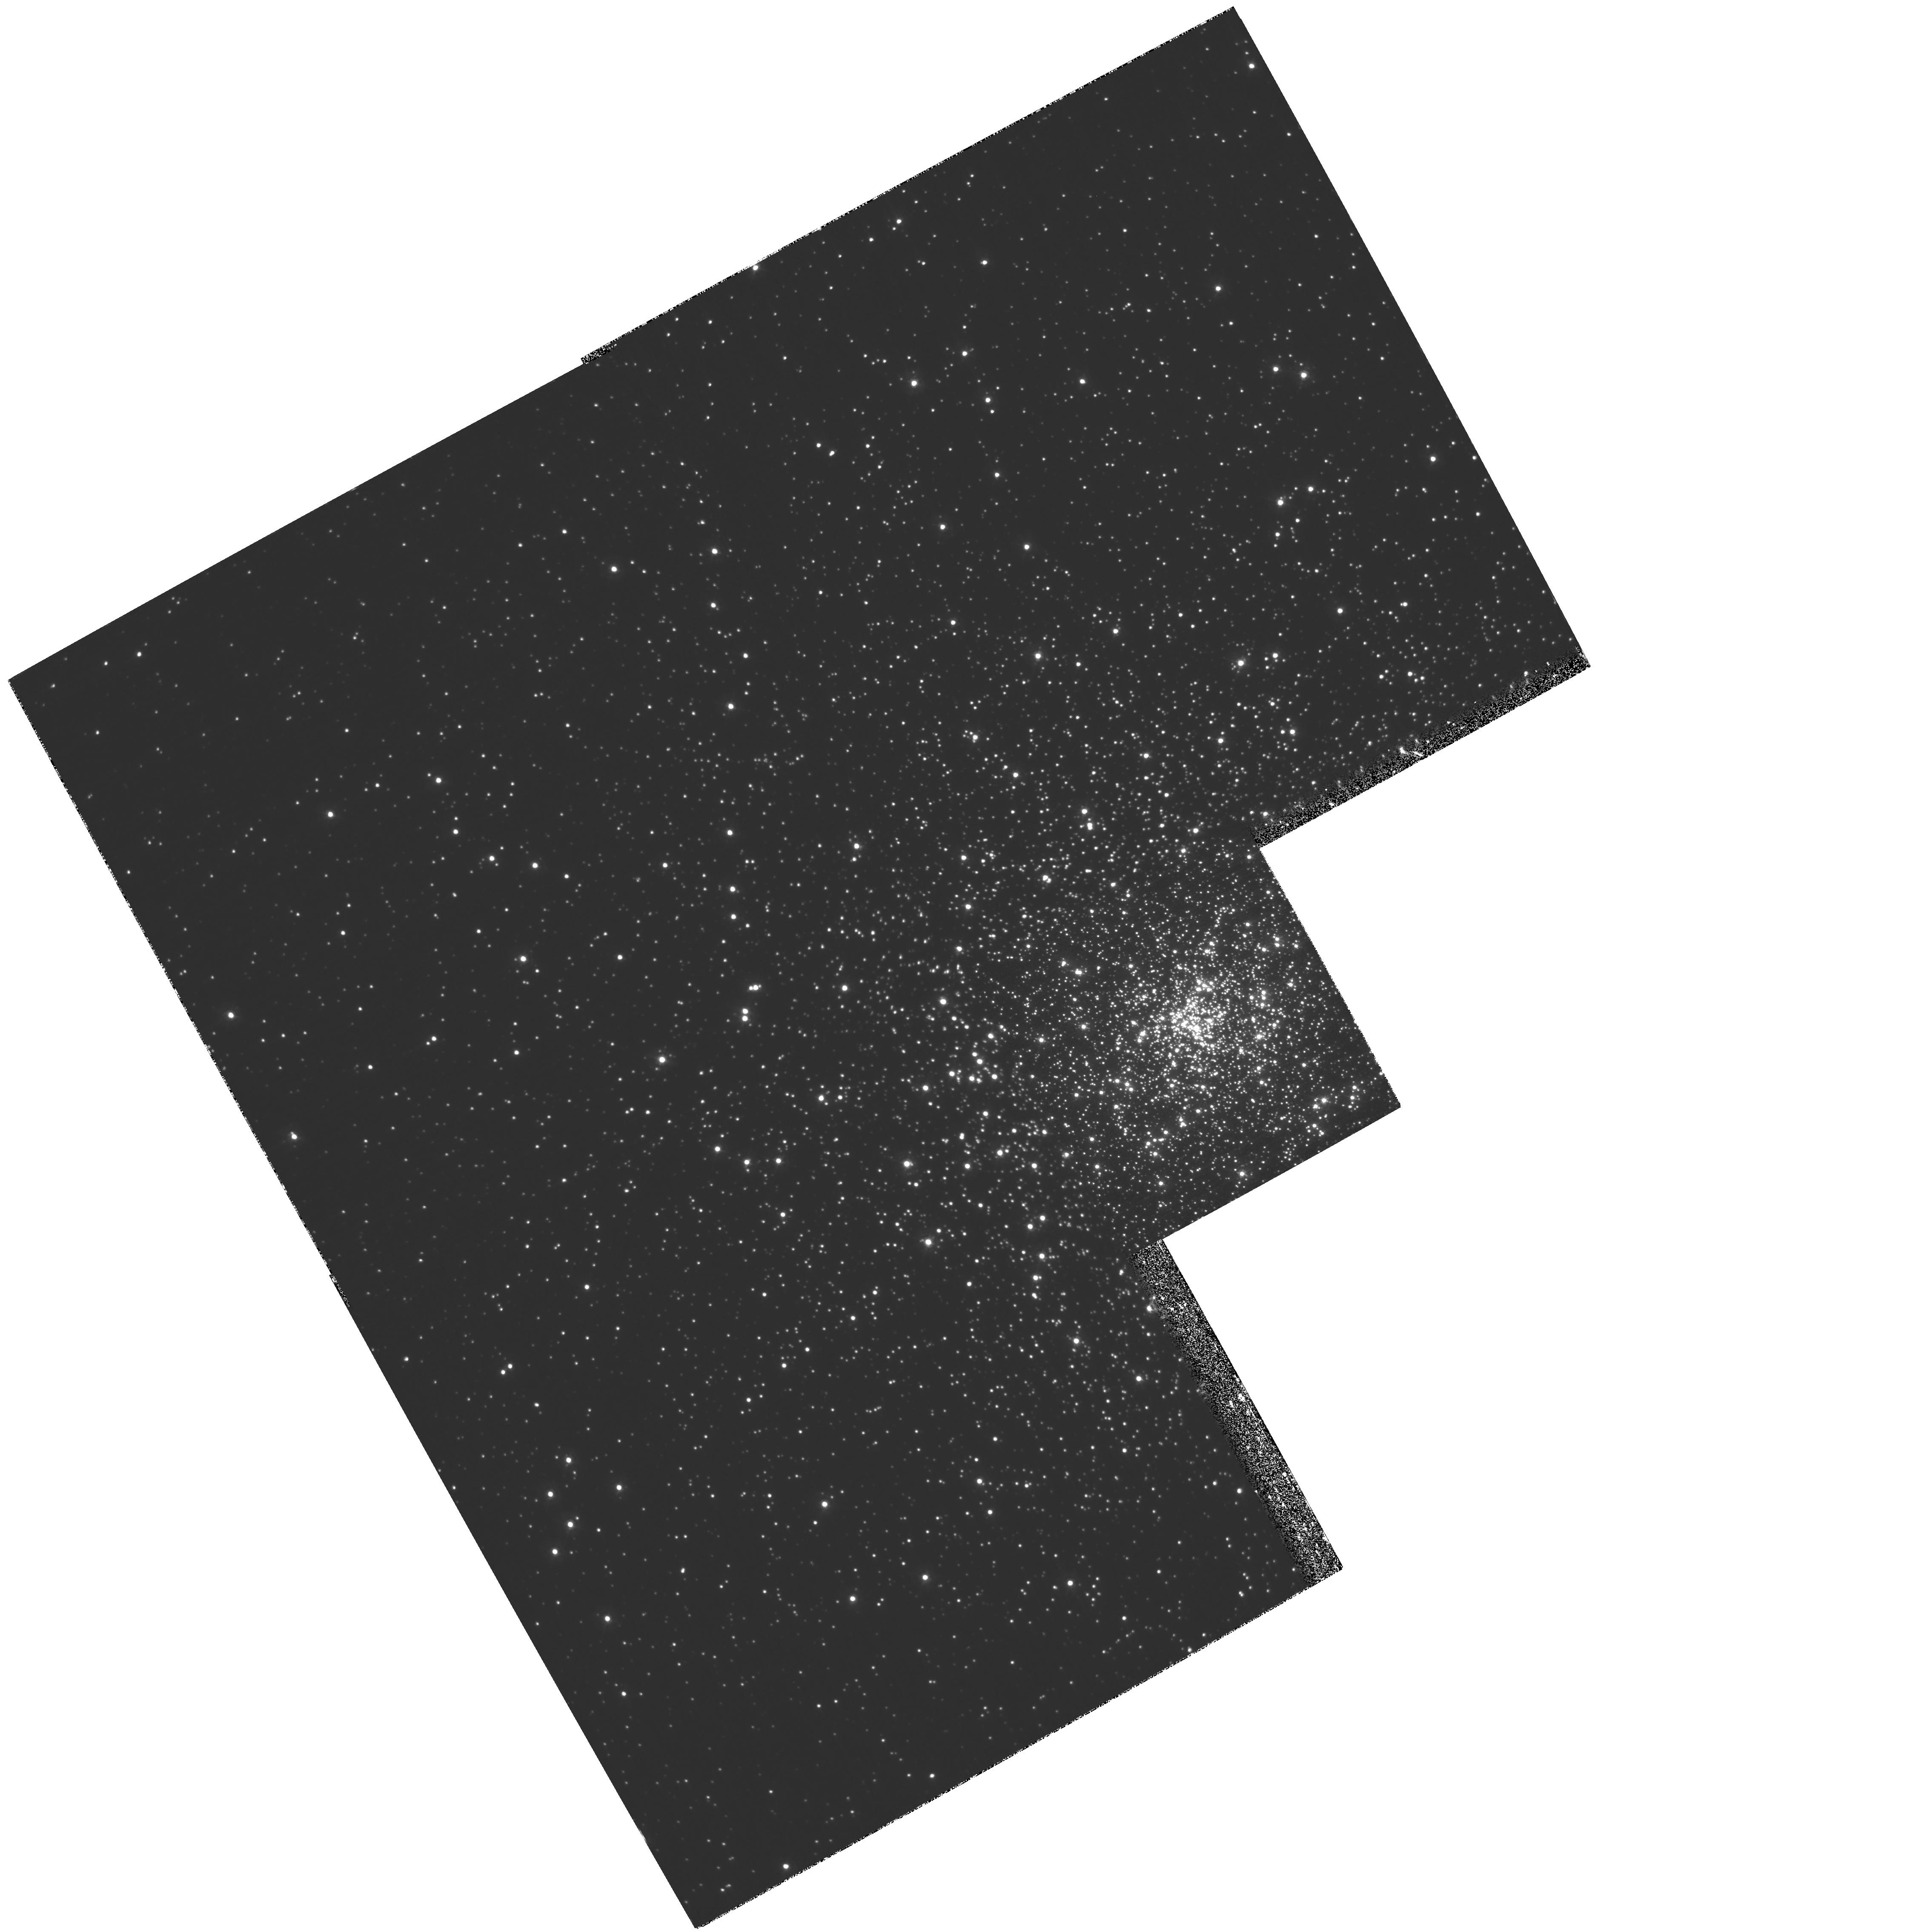
Target: NGC7099
Instrument: WFPC2/PC
Filter: F336W
Exposure: 2.1 h
Observation ID: hst_7379_01_wfpc2_pc_f336w_u5fw01

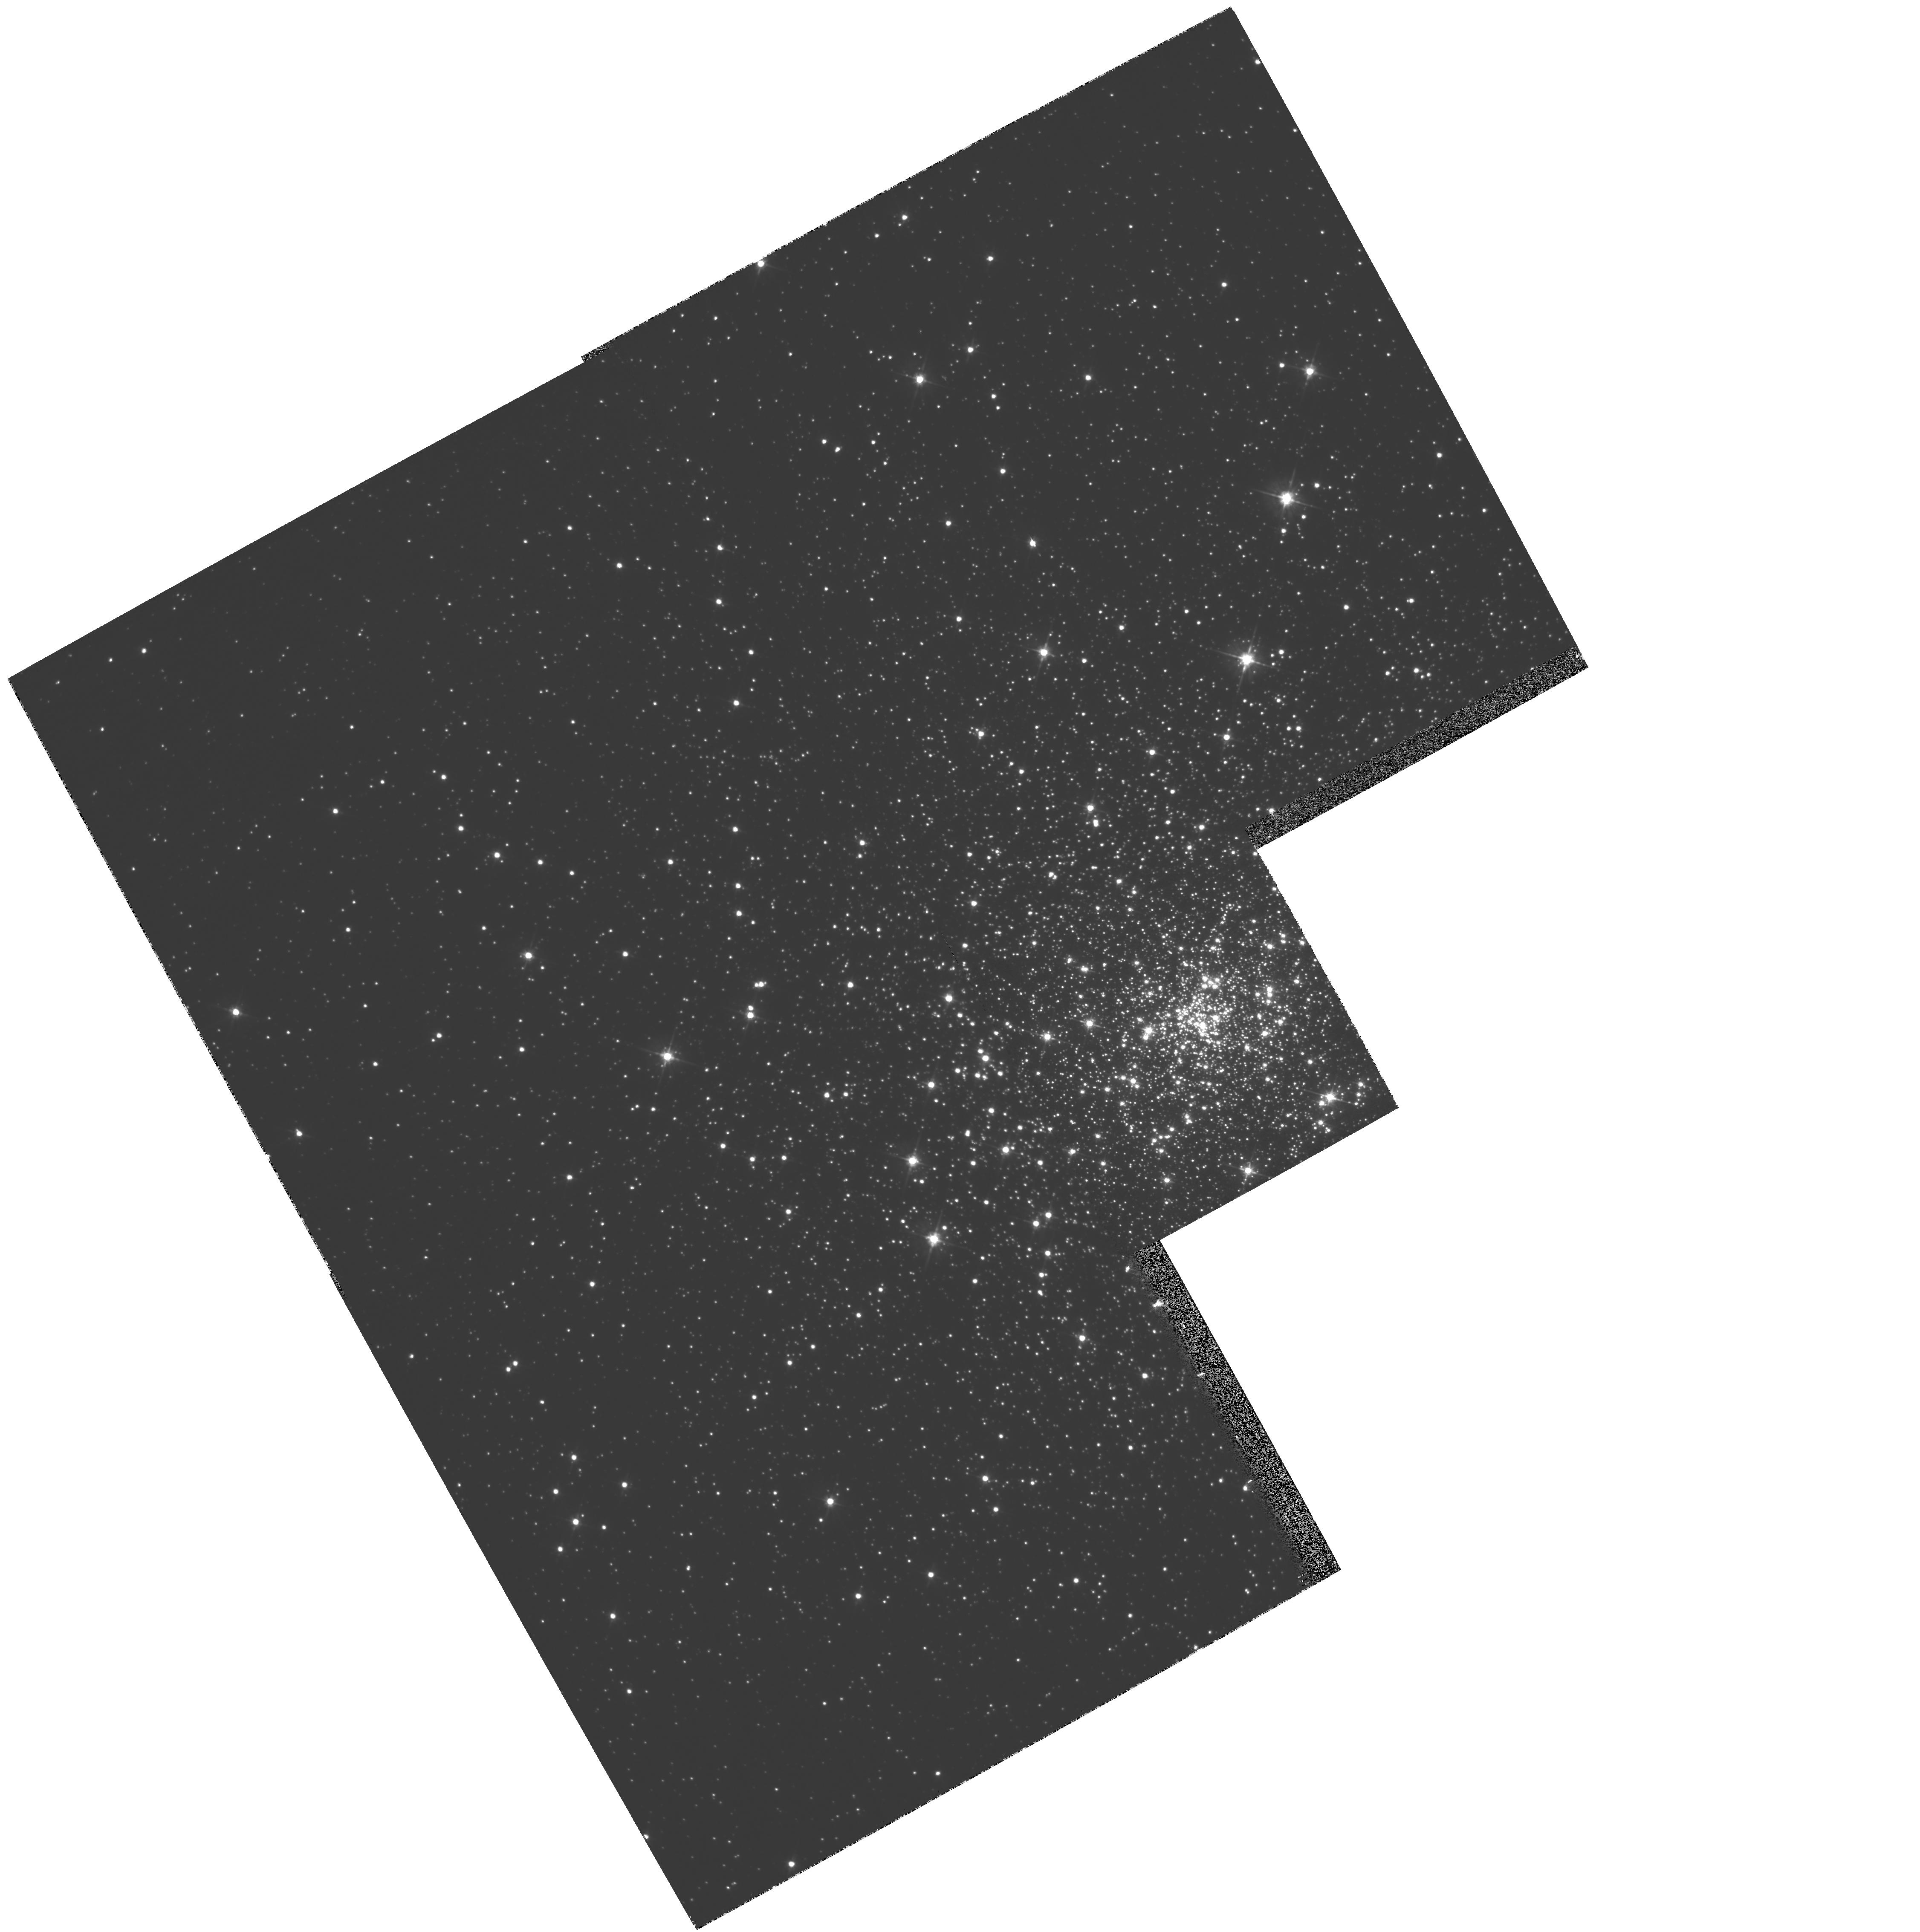
Target: NGC7099
Instrument: WFPC2/PC
Filter: F555W
Exposure: 5 min
Observation ID: hst_7379_02_wfpc2_pc_f555w_u5fw02

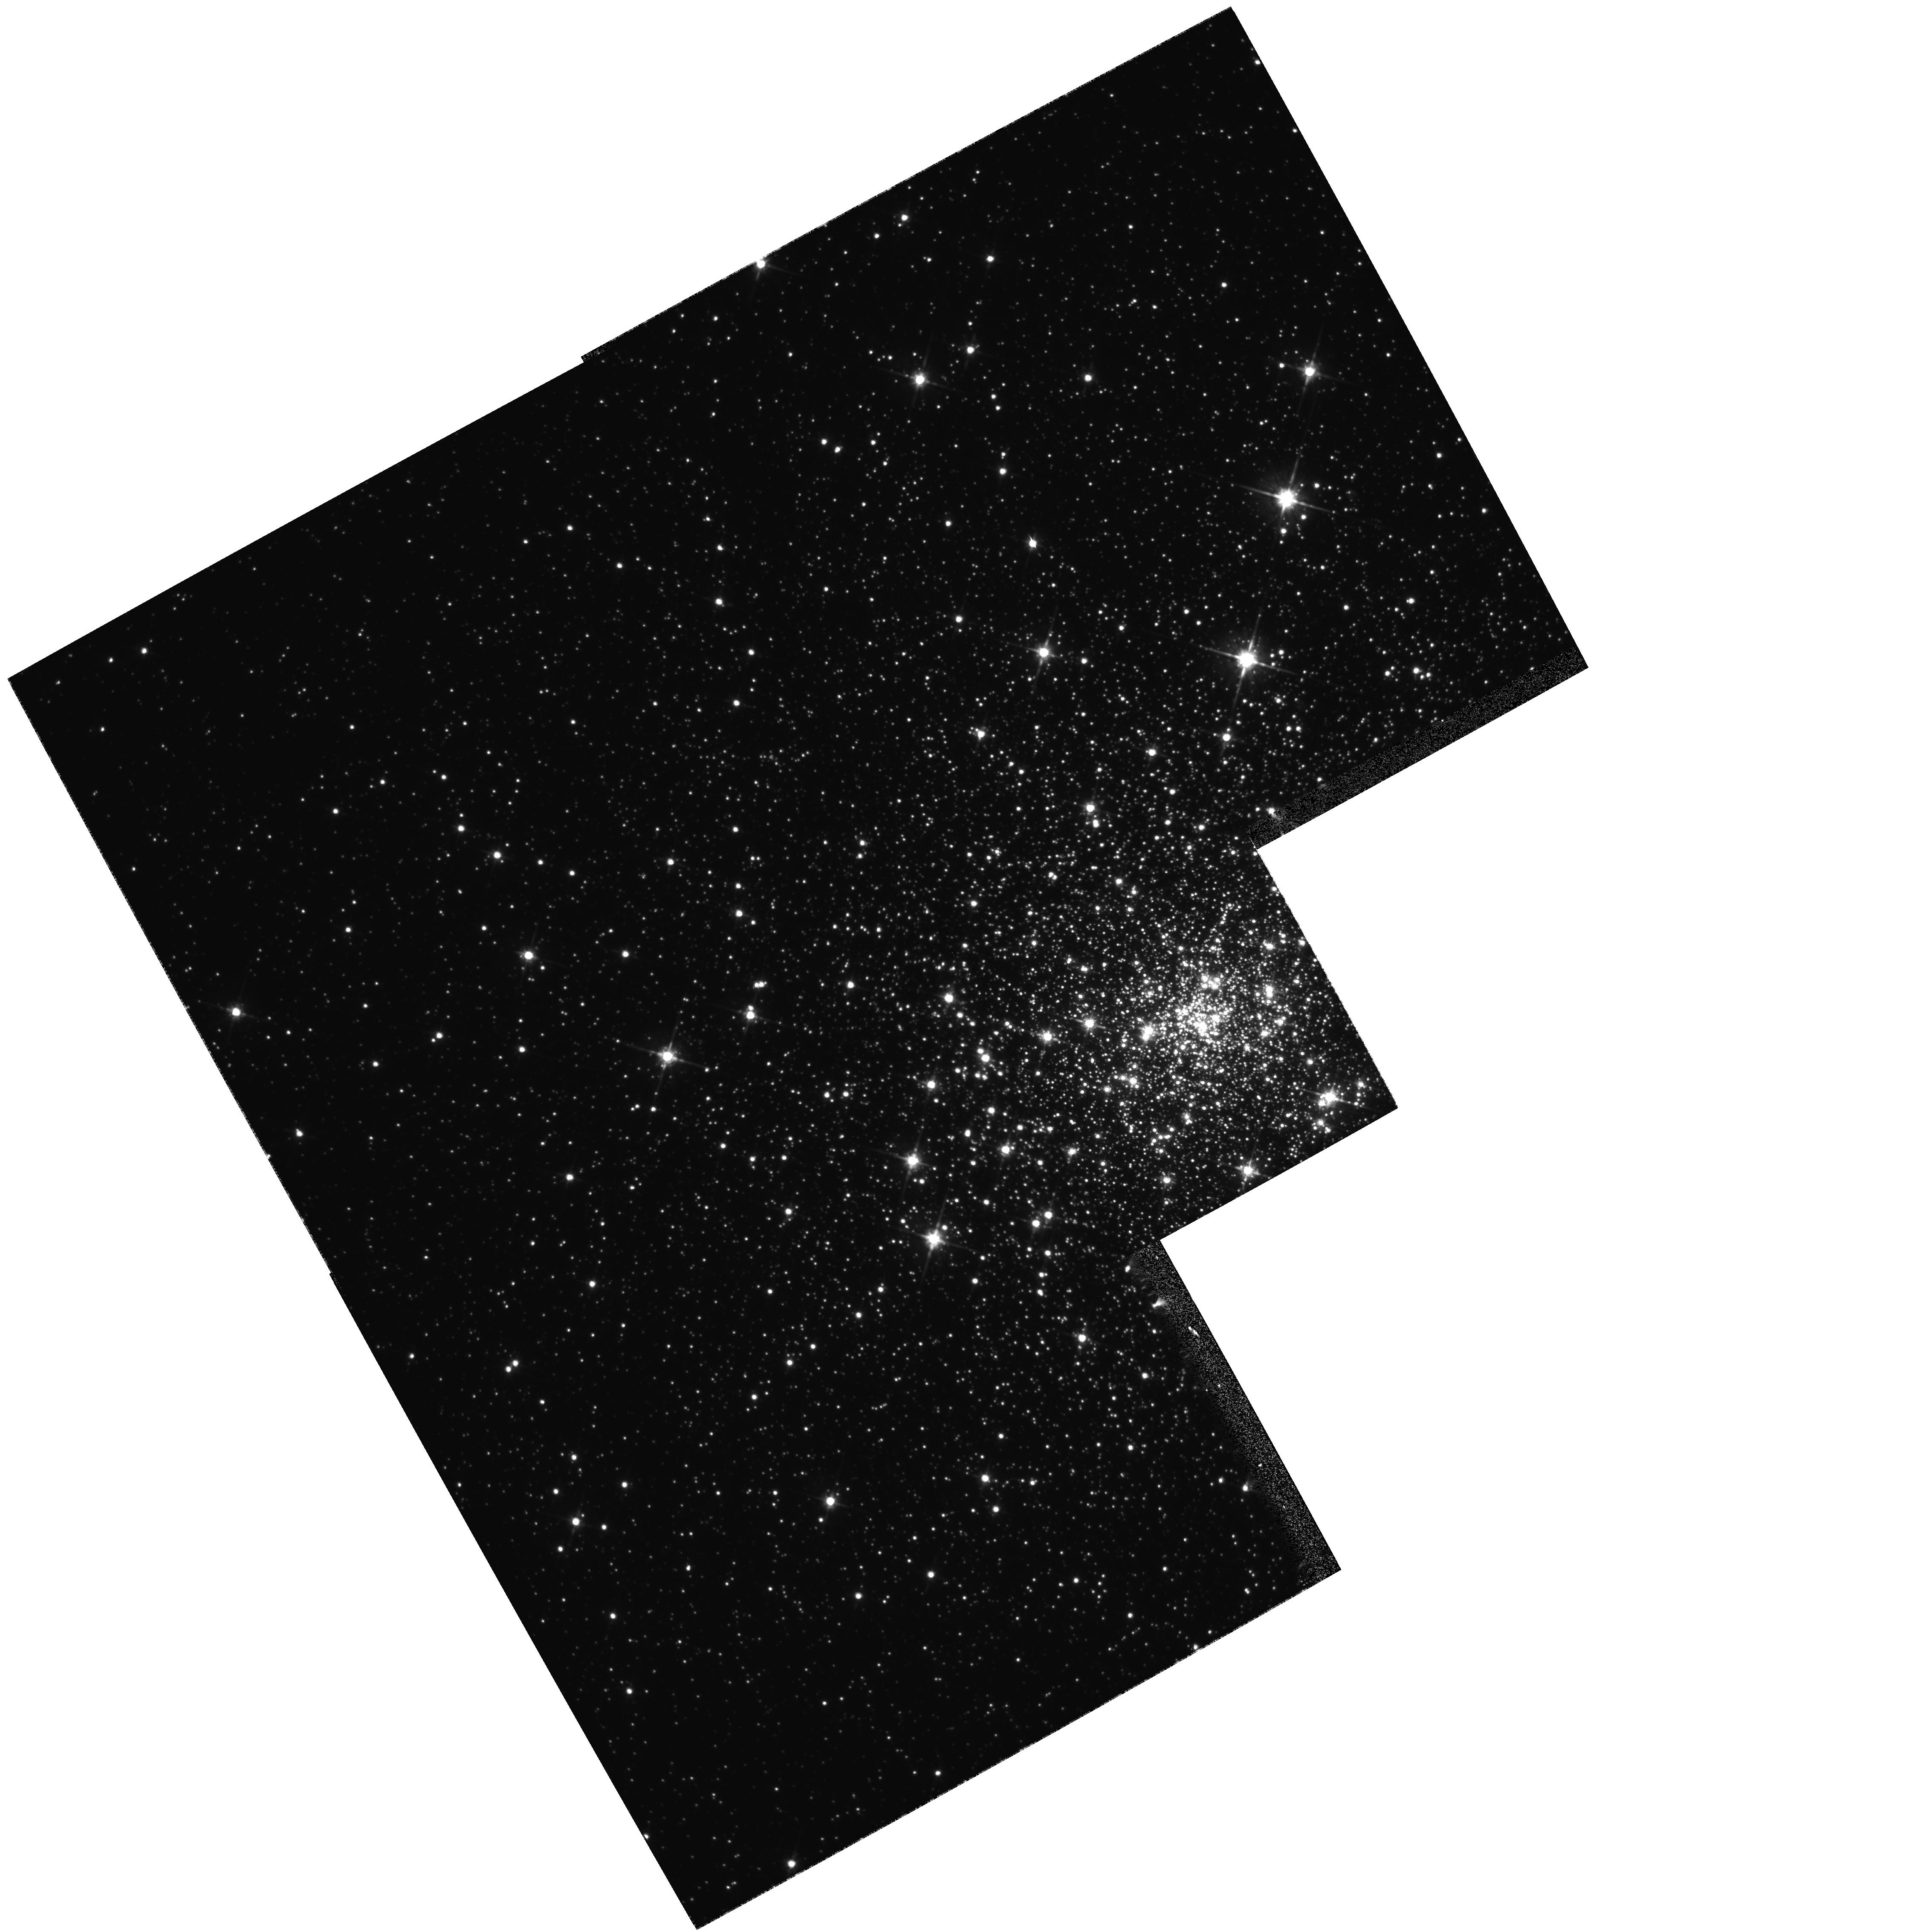
Target: NGC7099
Instrument: WFPC2/PC
Filter: F814W
Exposure: 11 min
Observation ID: hst_7379_02_wfpc2_pc_f814w_u5fw02

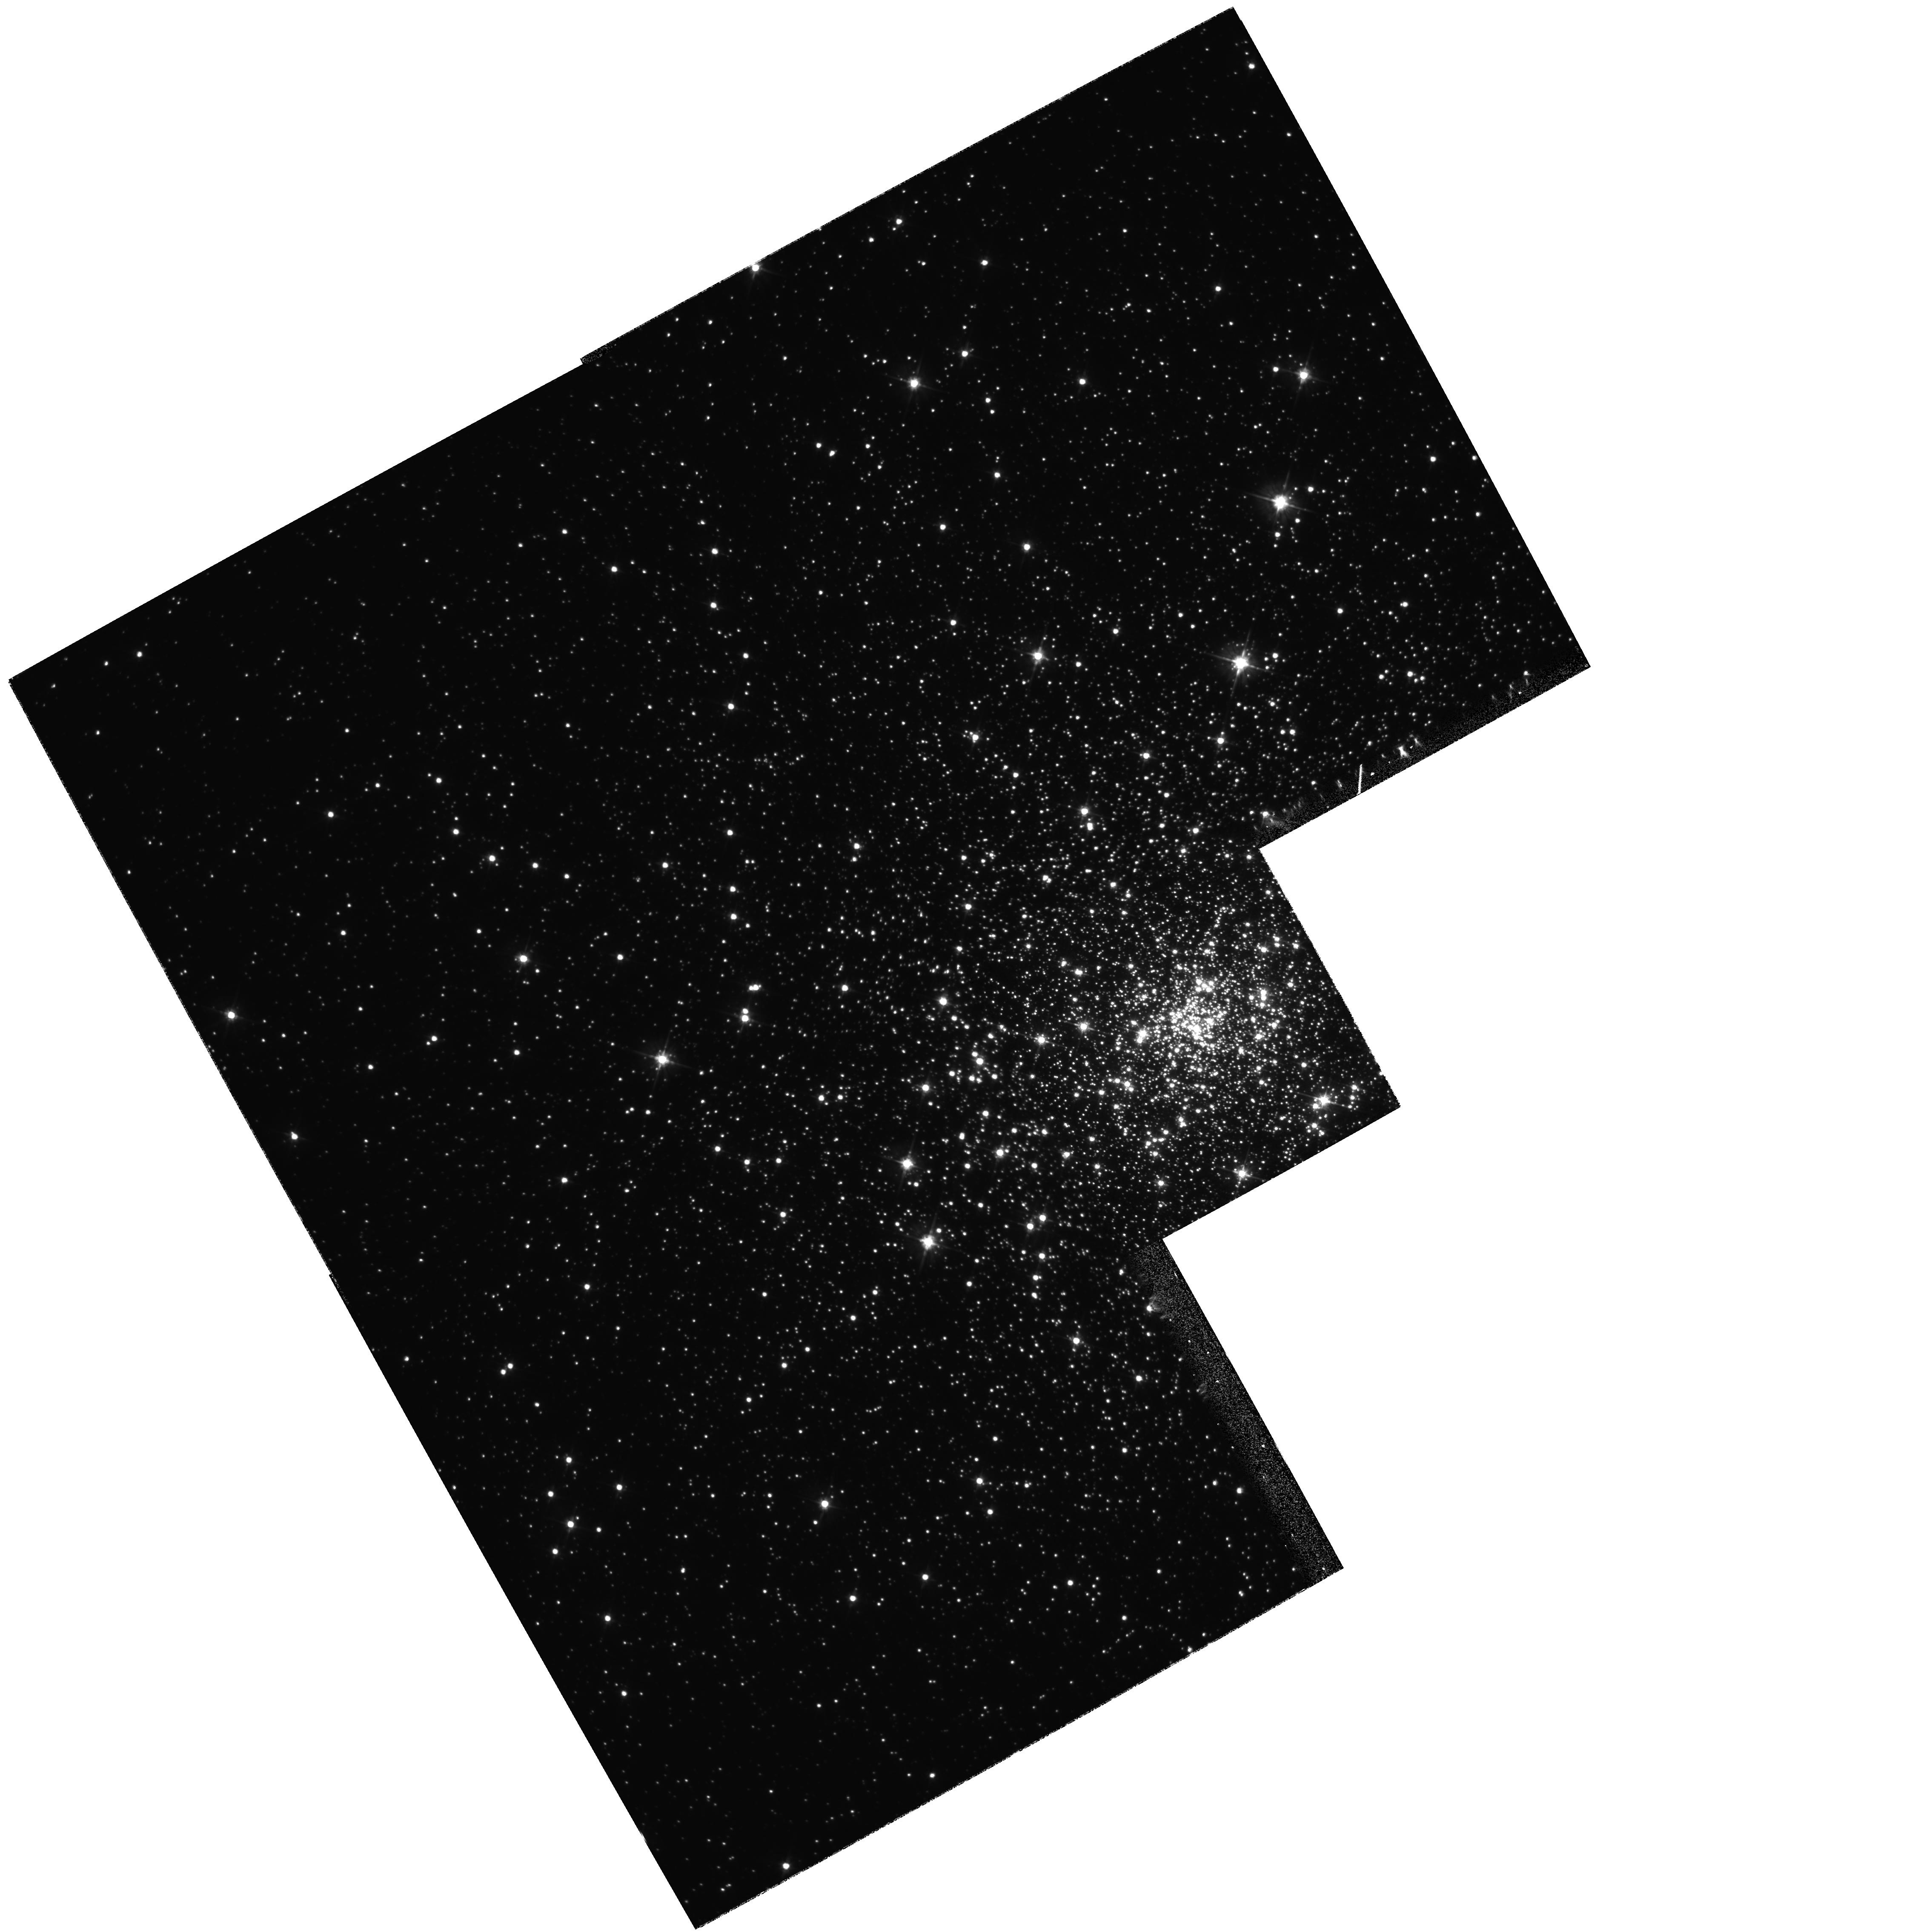
Target: NGC7099
Instrument: WFPC2/PC
Filter: F555W
Exposure: 15 min
Observation ID: hst_7379_01_wfpc2_pc_f555w_u5fw01

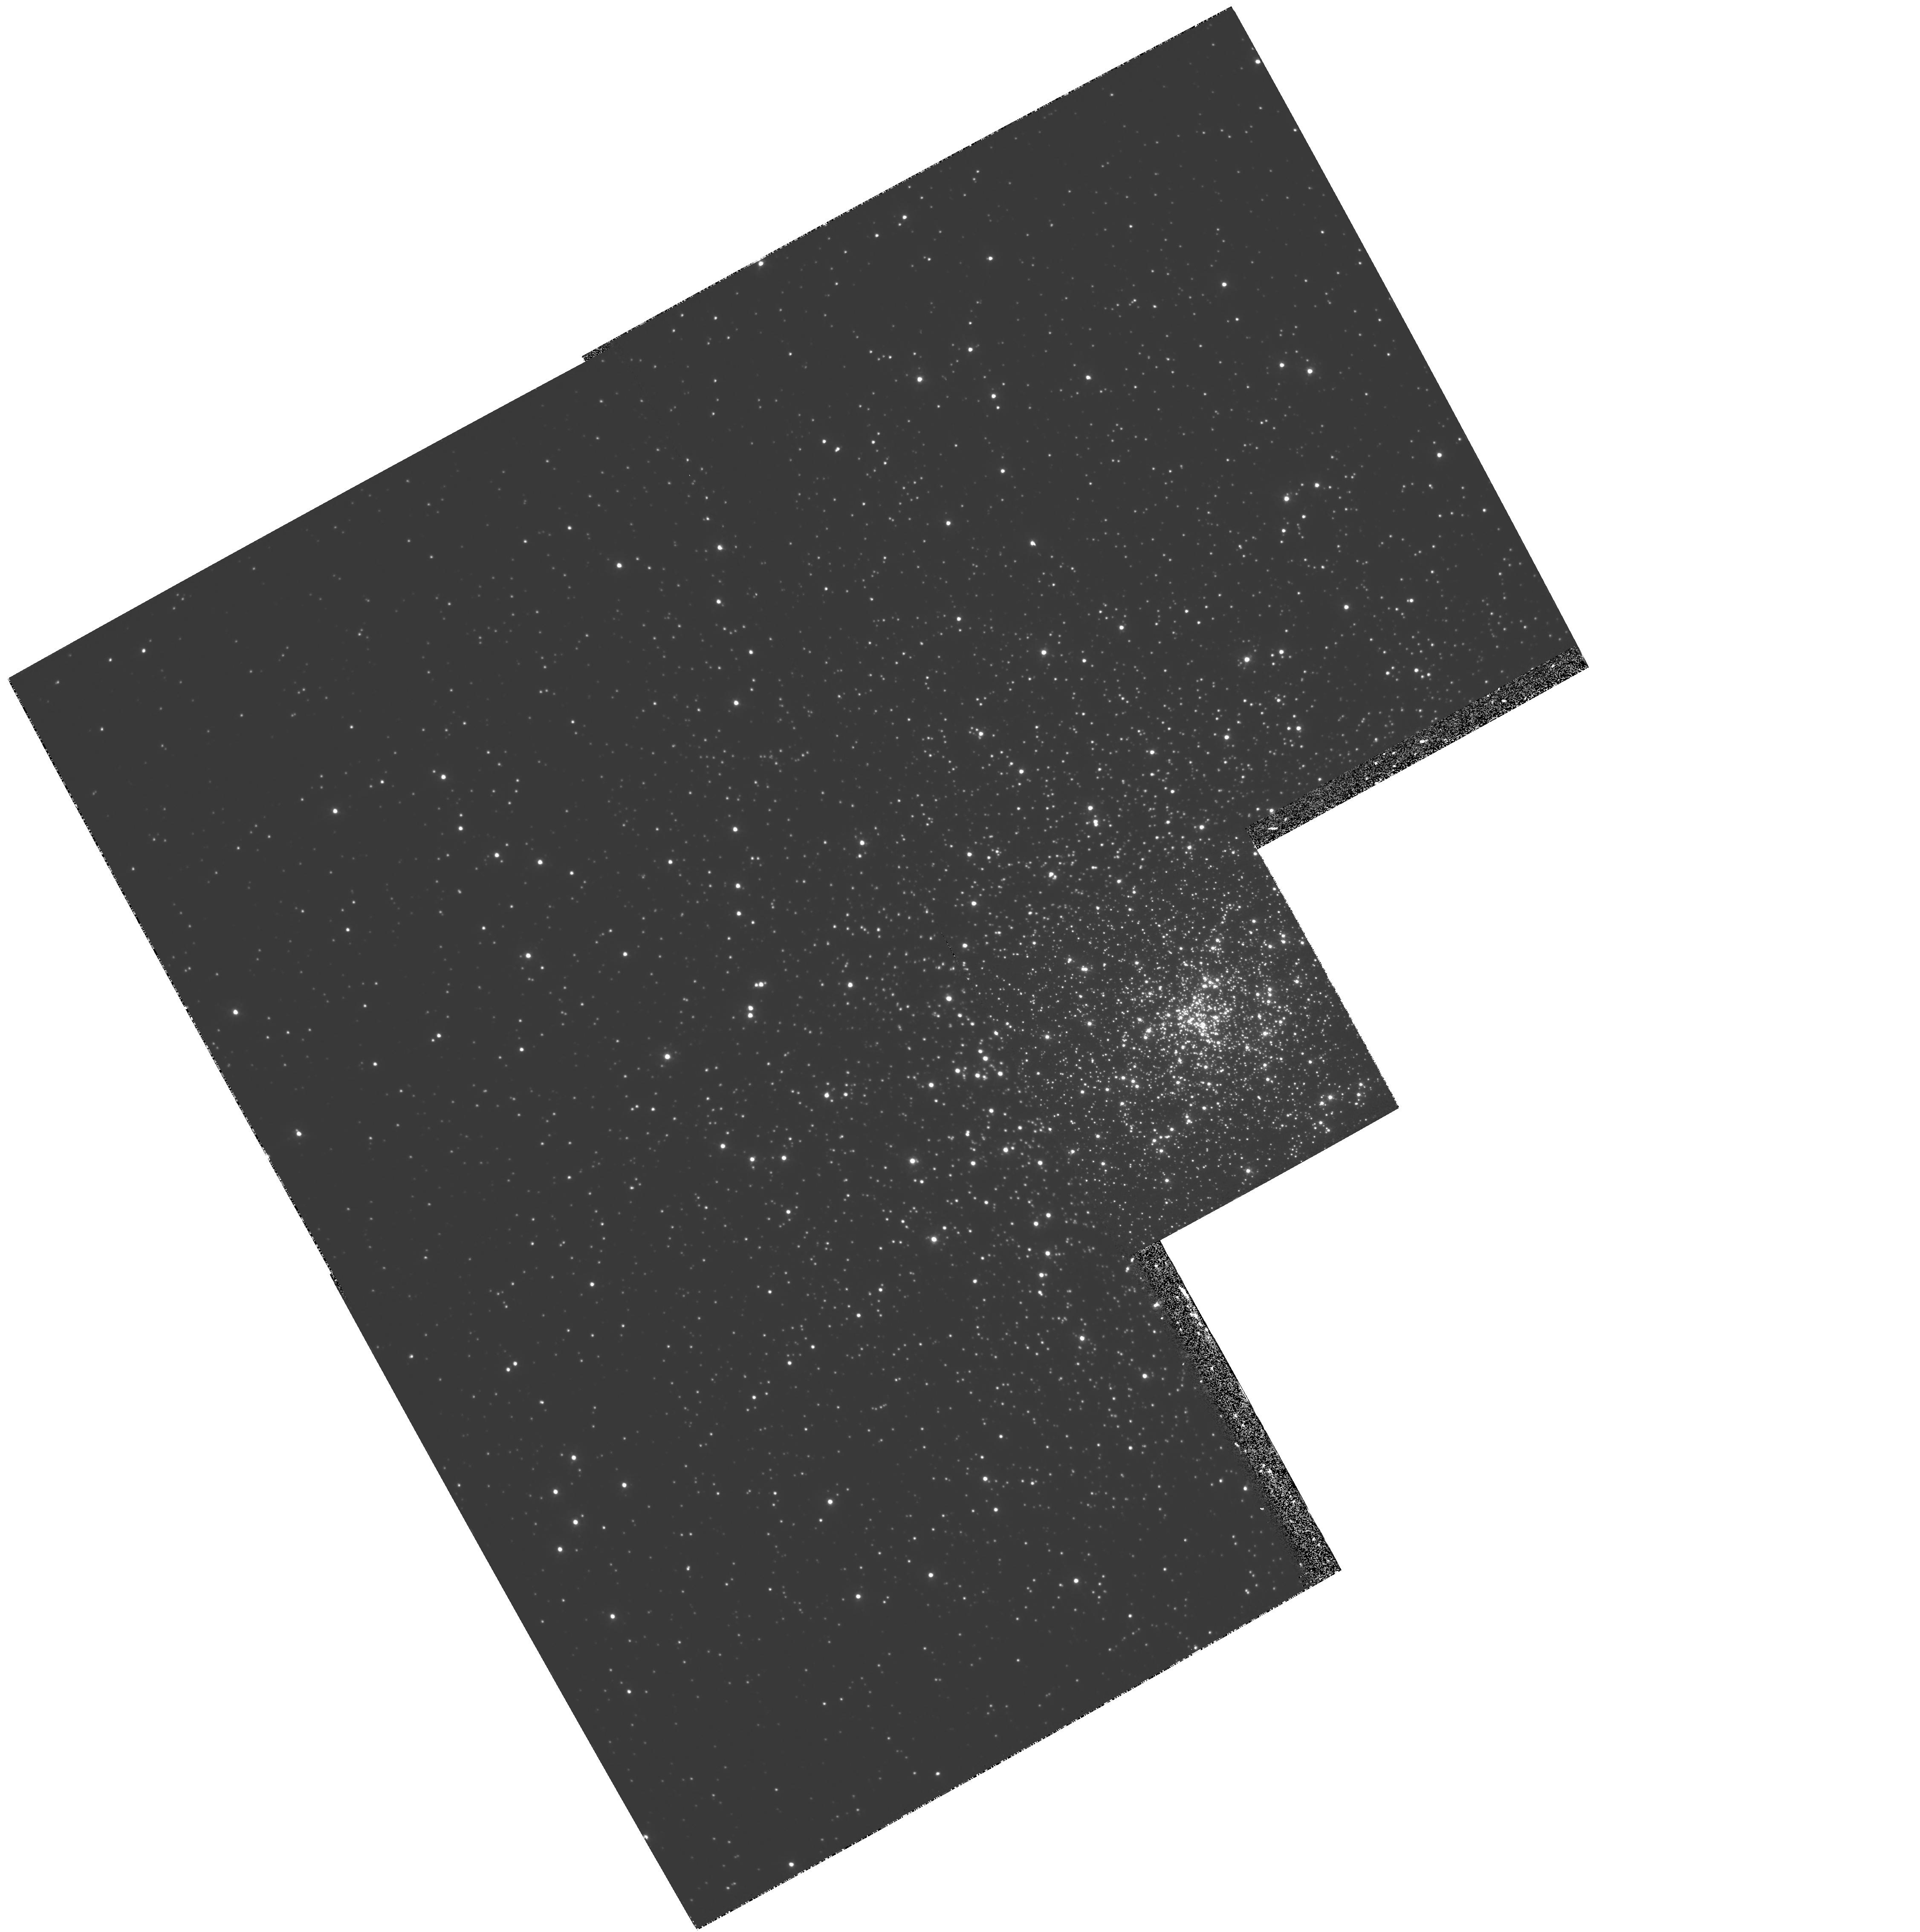
Target: NGC7099
Instrument: WFPC2/PC
Filter: F336W
Exposure: 1.1 h
Observation ID: hst_7379_02_wfpc2_pc_f336w_u5fw02

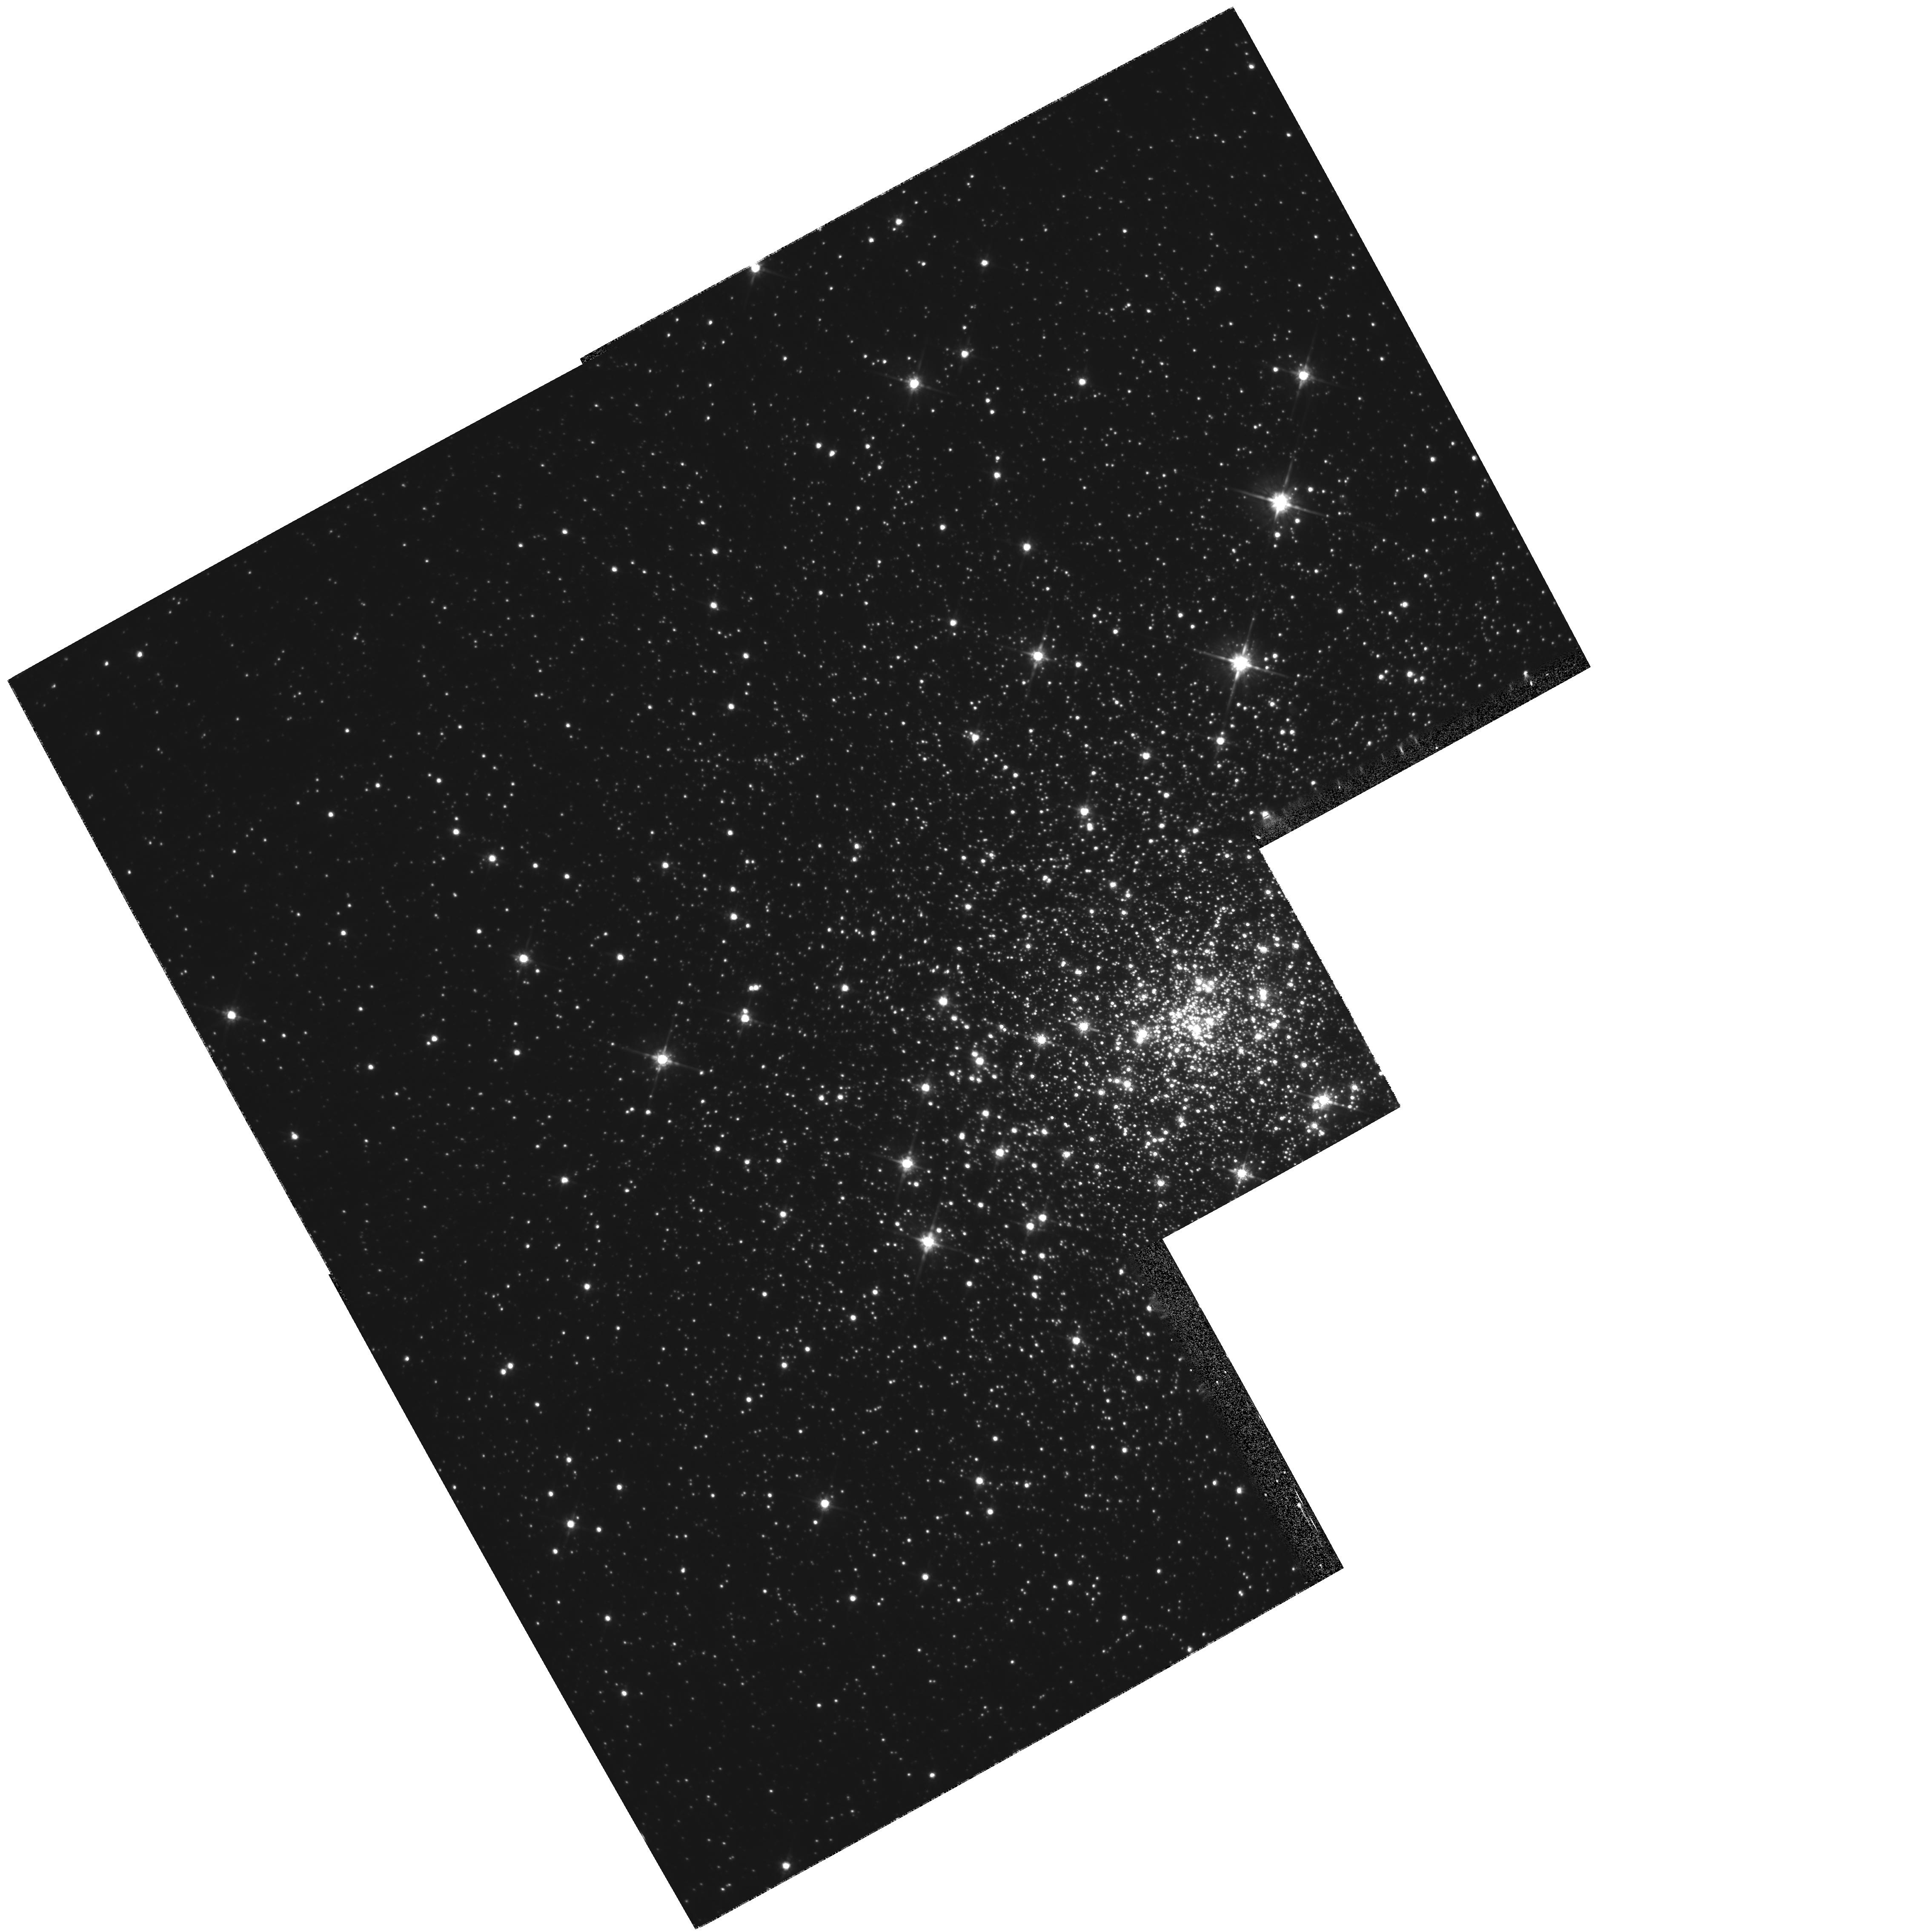
Target: NGC7099
Instrument: WFPC2/PC
Filter: F814W
Exposure: 17 min
Observation ID: hst_7379_01_wfpc2_pc_f814w_u5fw01

The Dense Core of M30 (PI: Edmonds, Peter D.)

Using a sequence of dithered WFPC2 images (F336W, F555W and F814W) we propose to make a detailed study of binaries, and the general stellar population in the core of M30, a dense post core collapse globular cluster. We will make a sensitive search for stellar variability from main sequence binaries, cataclysmic variables, and blue stragglers and construct a precise CMD from the dithered images using a newly proven technique which fully exploits the resolution and photometric accuracy of (\it HST). Using this CMD we will examine evidence for a binary sequence above the main sequence, and study mass segregation and the luminosity function of M30, by comparing with isochrones from the Yale Stellar Evolution Code. M30 is a superb target for these (\it HST) studies because of its unusually high color gradient and blue straggler frequency (signifying intense dynamical effects), its extremely low metallicity, small central relaxation time and currently unexplained luminosity function. These studies will be combined with our ground-based observations of M30 to help formulate a coherent understanding of this remarkable cluster, teaching us more about the dynamics of dense evolved clusters and the nature of the exotic objects once hidden in their cores.